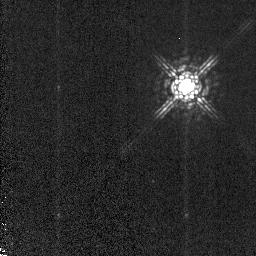
Target: STAR-105611-763553. Instrument: NICMOS/NIC2. Filter: POL120L. Exposure: 3 min. Observation ID: n9r802020

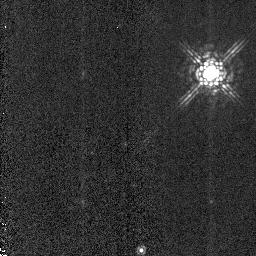
Target: HD331891. Instrument: NICMOS/NIC2. Filter: POL240L. Exposure: 1 min. Observation ID: n9r807030

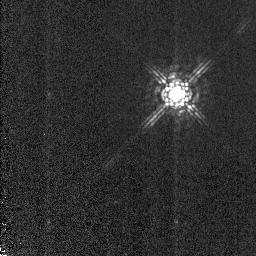
Target: STAR-190522-372528. Instrument: NICMOS/NIC2. Filter: POL0L. Exposure: 1 min. Observation ID: n9r806010

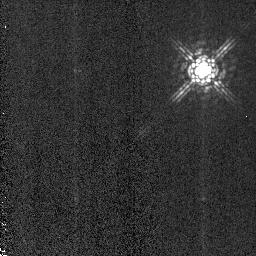
Target: STAR-190522-372528. Instrument: NICMOS/NIC2. Filter: POL240L. Exposure: 1 min. Observation ID: n9r805030

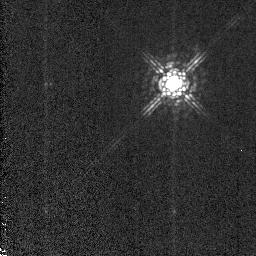
Target: STAR-190522-372528. Instrument: NICMOS/NIC2. Filter: POL0L. Exposure: 1 min. Observation ID: n9r805010

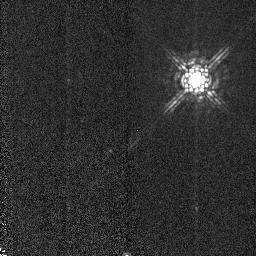
Target: HD331891. Instrument: NICMOS/NIC2. Filter: POL120L. Exposure: 1 min. Observation ID: n9r807020

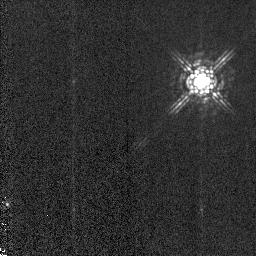
Target: STAR-190522-372528. Instrument: NICMOS/NIC2. Filter: POL120L. Exposure: 1 min. Observation ID: n9r804020

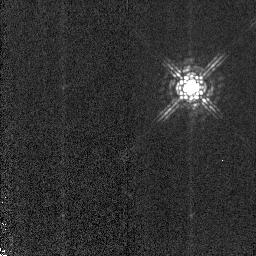
Target: STAR-190522-372528. Instrument: NICMOS/NIC2. Filter: POL120L. Exposure: 1 min. Observation ID: n9r806020

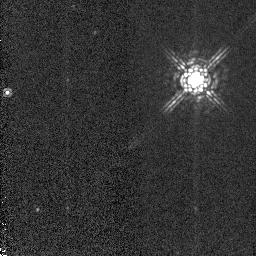
Target: HD331891. Instrument: NICMOS/NIC2. Filter: POL120L. Exposure: 1 min. Observation ID: n9r808020

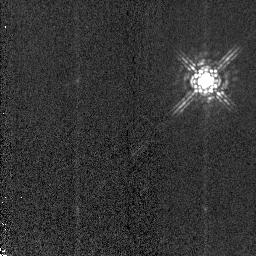
Target: STAR-190522-372528. Instrument: NICMOS/NIC2. Filter: POL240L. Exposure: 1 min. Observation ID: n9r806030

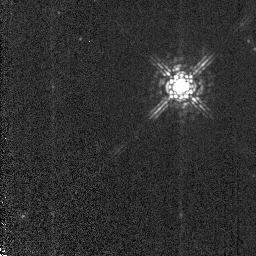
Target: HD331891. Instrument: NICMOS/NIC2. Filter: POL0L. Exposure: 1 min. Observation ID: n9r808010

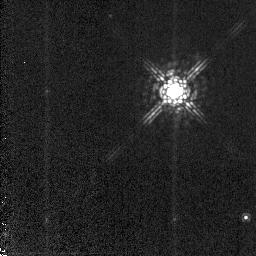
Target: STAR-105611-763553. Instrument: NICMOS/NIC2. Filter: POL0L. Exposure: 3 min. Observation ID: n9r803010

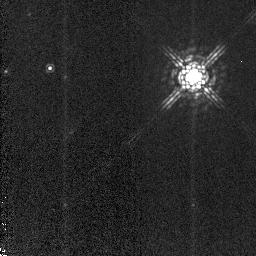
Target: STAR-105611-763553. Instrument: NICMOS/NIC2. Filter: POL120L. Exposure: 3 min. Observation ID: n9r801020

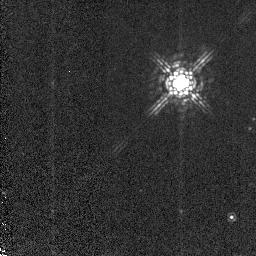
Target: HD331891. Instrument: NICMOS/NIC2. Filter: POL0L. Exposure: 1 min. Observation ID: n9r809010

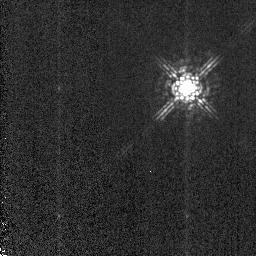
Target: STAR-190522-372528. Instrument: NICMOS/NIC2. Filter: POL0L. Exposure: 1 min. Observation ID: n9r804010

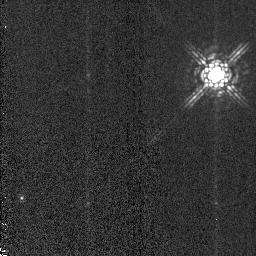
Target: STAR-190522-372528. Instrument: NICMOS/NIC2. Filter: POL240L. Exposure: 1 min. Observation ID: n9r804030

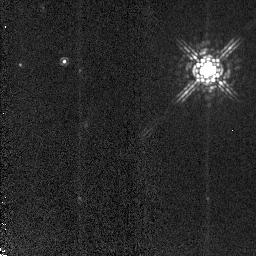
Target: STAR-105611-763553. Instrument: NICMOS/NIC2. Filter: POL240L. Exposure: 3 min. Observation ID: n9r801030

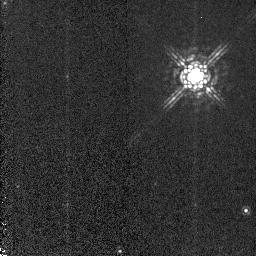
Target: HD331891. Instrument: NICMOS/NIC2. Filter: POL120L. Exposure: 1 min. Observation ID: n9r809020

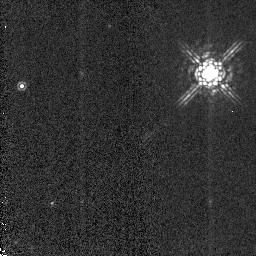
Target: HD331891. Instrument: NICMOS/NIC2. Filter: POL240L. Exposure: 1 min. Observation ID: n9r808030

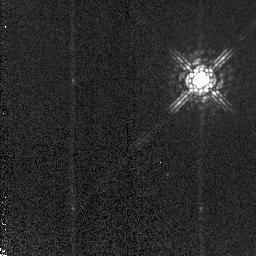
Target: STAR-105611-763553. Instrument: NICMOS/NIC2. Filter: POL240L. Exposure: 3 min. Observation ID: n9r802030

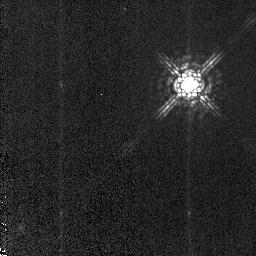
Target: STAR-105611-763553. Instrument: NICMOS/NIC2. Filter: POL120L. Exposure: 3 min. Observation ID: n9r803020

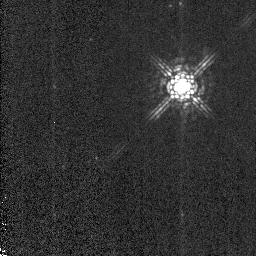
Target: HD331891. Instrument: NICMOS/NIC2. Filter: POL0L. Exposure: 1 min. Observation ID: n9r807010

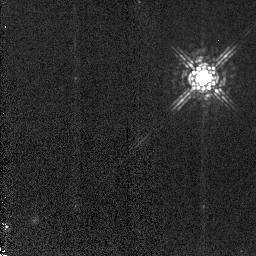
Target: STAR-105611-763553. Instrument: NICMOS/NIC2. Filter: POL240L. Exposure: 3 min. Observation ID: n9r803030

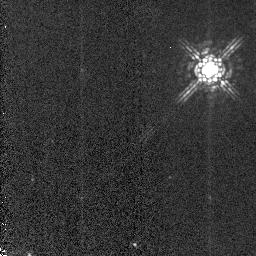
Target: HD331891. Instrument: NICMOS/NIC2. Filter: POL240L. Exposure: 1 min. Observation ID: n9r809030

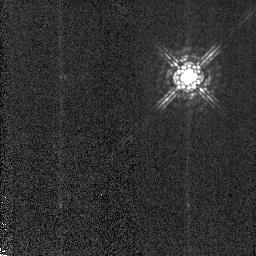
Target: STAR-190522-372528. Instrument: NICMOS/NIC2. Filter: POL120L. Exposure: 1 min. Observation ID: n9r805020

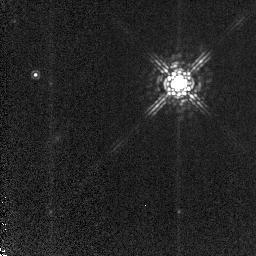
Target: STAR-105611-763553. Instrument: NICMOS/NIC2. Filter: POL0L. Exposure: 3 min. Observation ID: n9r801010

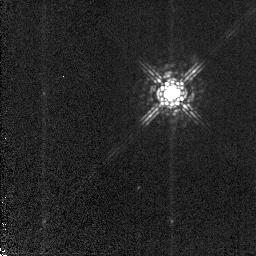
Target: STAR-105611-763553. Instrument: NICMOS/NIC2. Filter: POL0L. Exposure: 3 min. Observation ID: n9r802010

The NICMOS Polarimetric Calibration (PI: Batcheldor, Daniel)

Recently, it has been shown that NICMOS possesses an instrumental polarization at a level of 1.2%. This completely inhibits the data reduction in a number of previous GO programs, and hampers the ability of the instrument to perform high accuracy polarimetry. In all, 90 orbits of HST data are affected, with potentially many more in Cycle 15. We propose to obtain high signal to noise observations of three polarimetric standards at the cardinal roll angles of the NICMOS polarizers for both NIC1 and NIC2. These observations are designed to fully characterize the instrumental polarization in order for NICMOS to reach its full potential by enabling high accuracy polarimetry of sources with polarizations around 1%. The residual polarization will also be determined as a function of position and spectral energy distribution. Our group will rapidly turn around the required data products and produce reports and software for the accurate representation of the instrumental polarization. These items will be presented to STScI and for dissemination among the wider astronomical community.